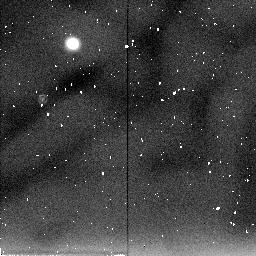
Target: IRAS04295+2251. Instrument: NICMOS/NIC2. Filter: F205W. Exposure: 4 min. Observation ID: n45g02040

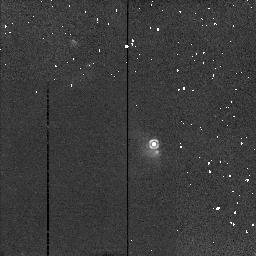
Target: IRAS04381+2540. Instrument: NICMOS/NIC2. Filter: F212N. Exposure: 3 min. Observation ID: n45g04070

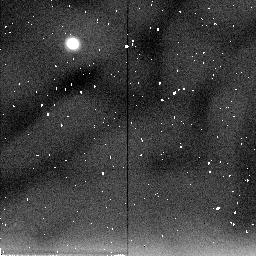
Target: IRAS04325+2402. Instrument: NICMOS/NIC2. Filter: F205W. Exposure: 4 min. Observation ID: n45g01040

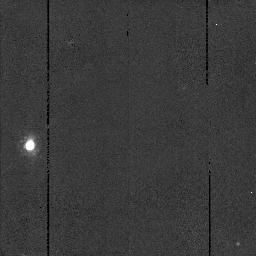
Target: IRAS04181+2655. Instrument: NICMOS/NIC2. Filter: F160W. Exposure: 3 min. Observation ID: n45g56060

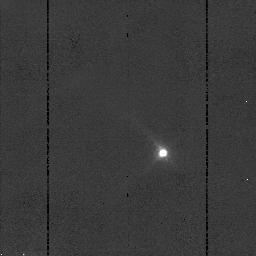
Target: IRAS04489+3042. Instrument: NICMOS/NIC2. Filter: F110W. Exposure: 3 min. Observation ID: n45g03050

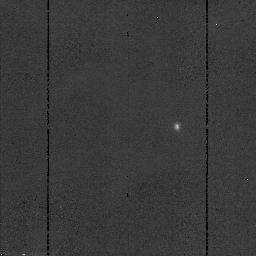
Target: IRAS04108+2803B. Instrument: NICMOS/NIC2. Filter: F110W. Exposure: 3 min. Observation ID: n45g05050

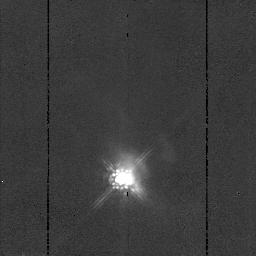
Target: IRAS04295+2251. Instrument: NICMOS/NIC2. Filter: F160W. Exposure: 3 min. Observation ID: n45g02060

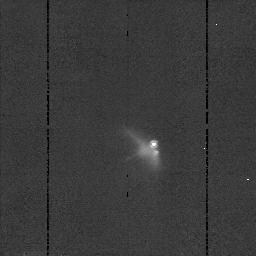
Target: IRAS04381+2540. Instrument: NICMOS/NIC2. Filter: F160W. Exposure: 3 min. Observation ID: n45g04060

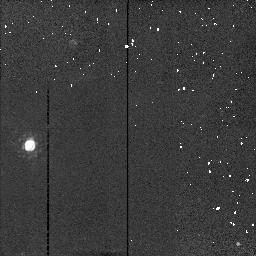
Target: IRAS04181+2655. Instrument: NICMOS/NIC2. Filter: F212N. Exposure: 3 min. Observation ID: n45g56070

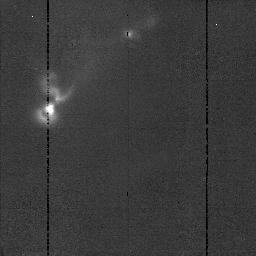
Target: IRAS04325+2402. Instrument: NICMOS/NIC2. Filter: F160W. Exposure: 3 min. Observation ID: n45g01060

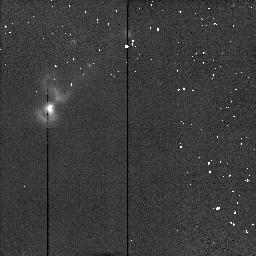
Target: IRAS04325+2402. Instrument: NICMOS/NIC2. Filter: F212N. Exposure: 3 min. Observation ID: n45g01070

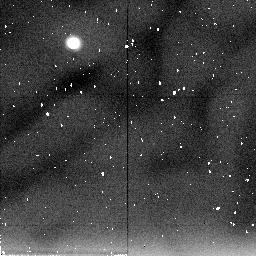
Target: IRAS04381+2540. Instrument: NICMOS/NIC2. Filter: F205W. Exposure: 4 min. Observation ID: n45g04010

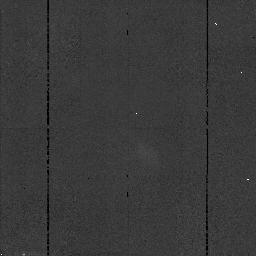
Target: IRAS04381+2540. Instrument: NICMOS/NIC2. Filter: F110W. Exposure: 3 min. Observation ID: n45g04050

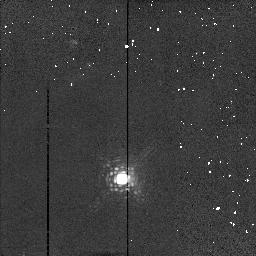
Target: IRAS04295+2251. Instrument: NICMOS/NIC2. Filter: F212N. Exposure: 3 min. Observation ID: n45g02070

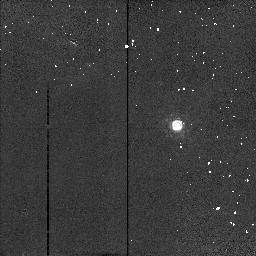
Target: IRAS04108+2803B. Instrument: NICMOS/NIC2. Filter: F212N. Exposure: 3 min. Observation ID: n45g05070

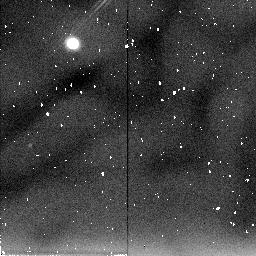
Target: IRAS04181+2655. Instrument: NICMOS/NIC2. Filter: F205W. Exposure: 4 min. Observation ID: n45g56010

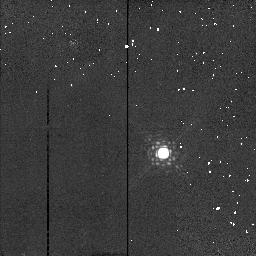
Target: IRAS04489+3042. Instrument: NICMOS/NIC2. Filter: F212N. Exposure: 3 min. Observation ID: n45g03070

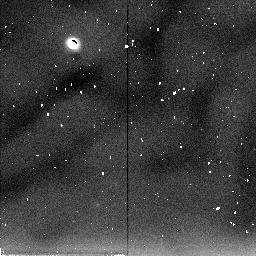
Target: IRAS04108+2803B. Instrument: NICMOS/NIC2. Filter: F205W. Exposure: 4 min. Observation ID: n45g05030

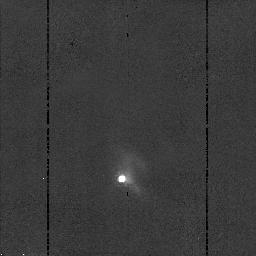
Target: IRAS04295+2251. Instrument: NICMOS/NIC2. Filter: F110W. Exposure: 3 min. Observation ID: n45g02050

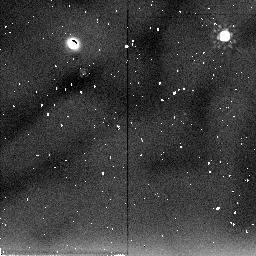
Target: IRAS04489+3042. Instrument: NICMOS/NIC2. Filter: F205W. Exposure: 4 min. Observation ID: n45g03040

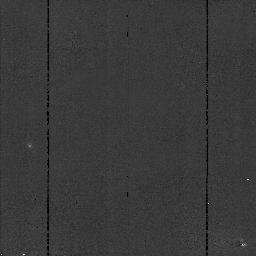
Target: IRAS04181+2655. Instrument: NICMOS/NIC2. Filter: F110W. Exposure: 3 min. Observation ID: n45g56050

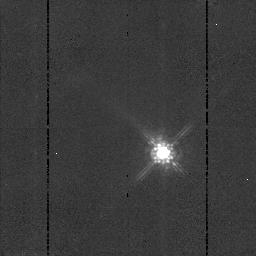
Target: IRAS04489+3042. Instrument: NICMOS/NIC2. Filter: F160W. Exposure: 3 min. Observation ID: n45g03060

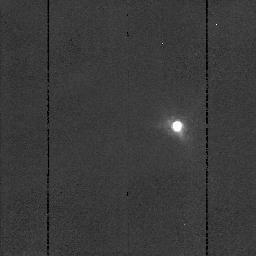
Target: IRAS04108+2803B. Instrument: NICMOS/NIC2. Filter: F160W. Exposure: 3 min. Observation ID: n45g05060

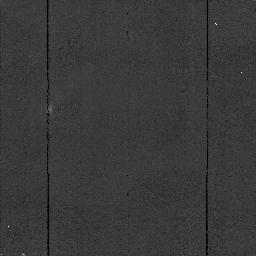
Target: IRAS04325+2402. Instrument: NICMOS/NIC2. Filter: F110W. Exposure: 3 min. Observation ID: n45g01050

THE DUSTY ENVIRONMENTS OF PROTOSTARS (PI: Hartmann, Lee W.)

We propose to use NICMOS to study the complex dust distributions in the inner envelopes of protostars, sorting out the individual effects of rotation, outflows, and toroidal collapse. Our goals are: (1) to detect envelope holes produced by outflows, determining the effects of mass ejection on protostellar collapse, and testing theories of mass loss in early evolution; (2) to look for density gradients in infalling envelopes produced by non-spherical initial stucture, to help distinguish flattened collapsing structures from rotationally-supported disks; and (3) to attempt to detect forming disks directly. Our observations will address physical conditions in protostellar envelopes and provide deeper insight into star and protoplanetary disk formation.